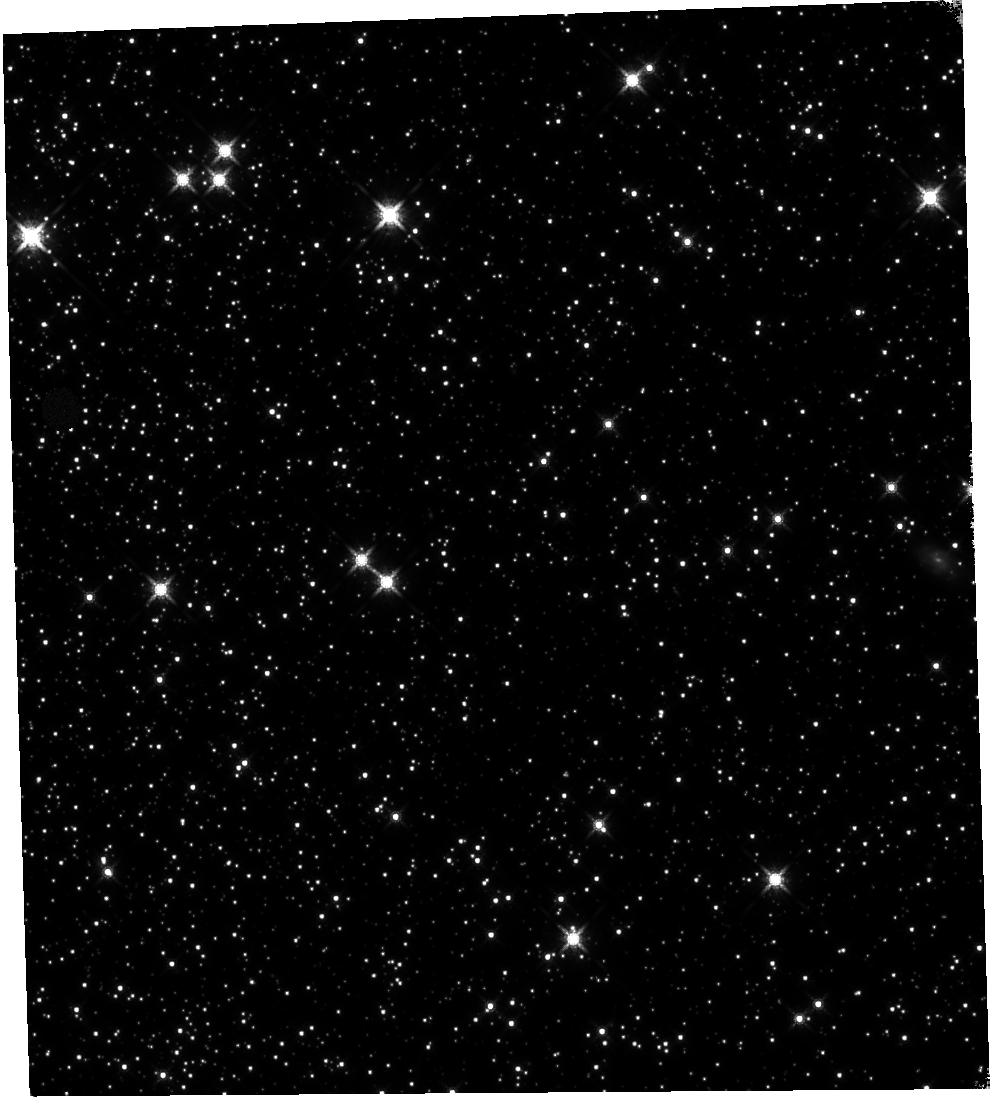
Target: 47TUC. Instrument: WFC3/IR. Filter: F160W. Exposure: 59 min. Observation ID: hst_11931_09_wfc3_ir_f160w_ibbw09

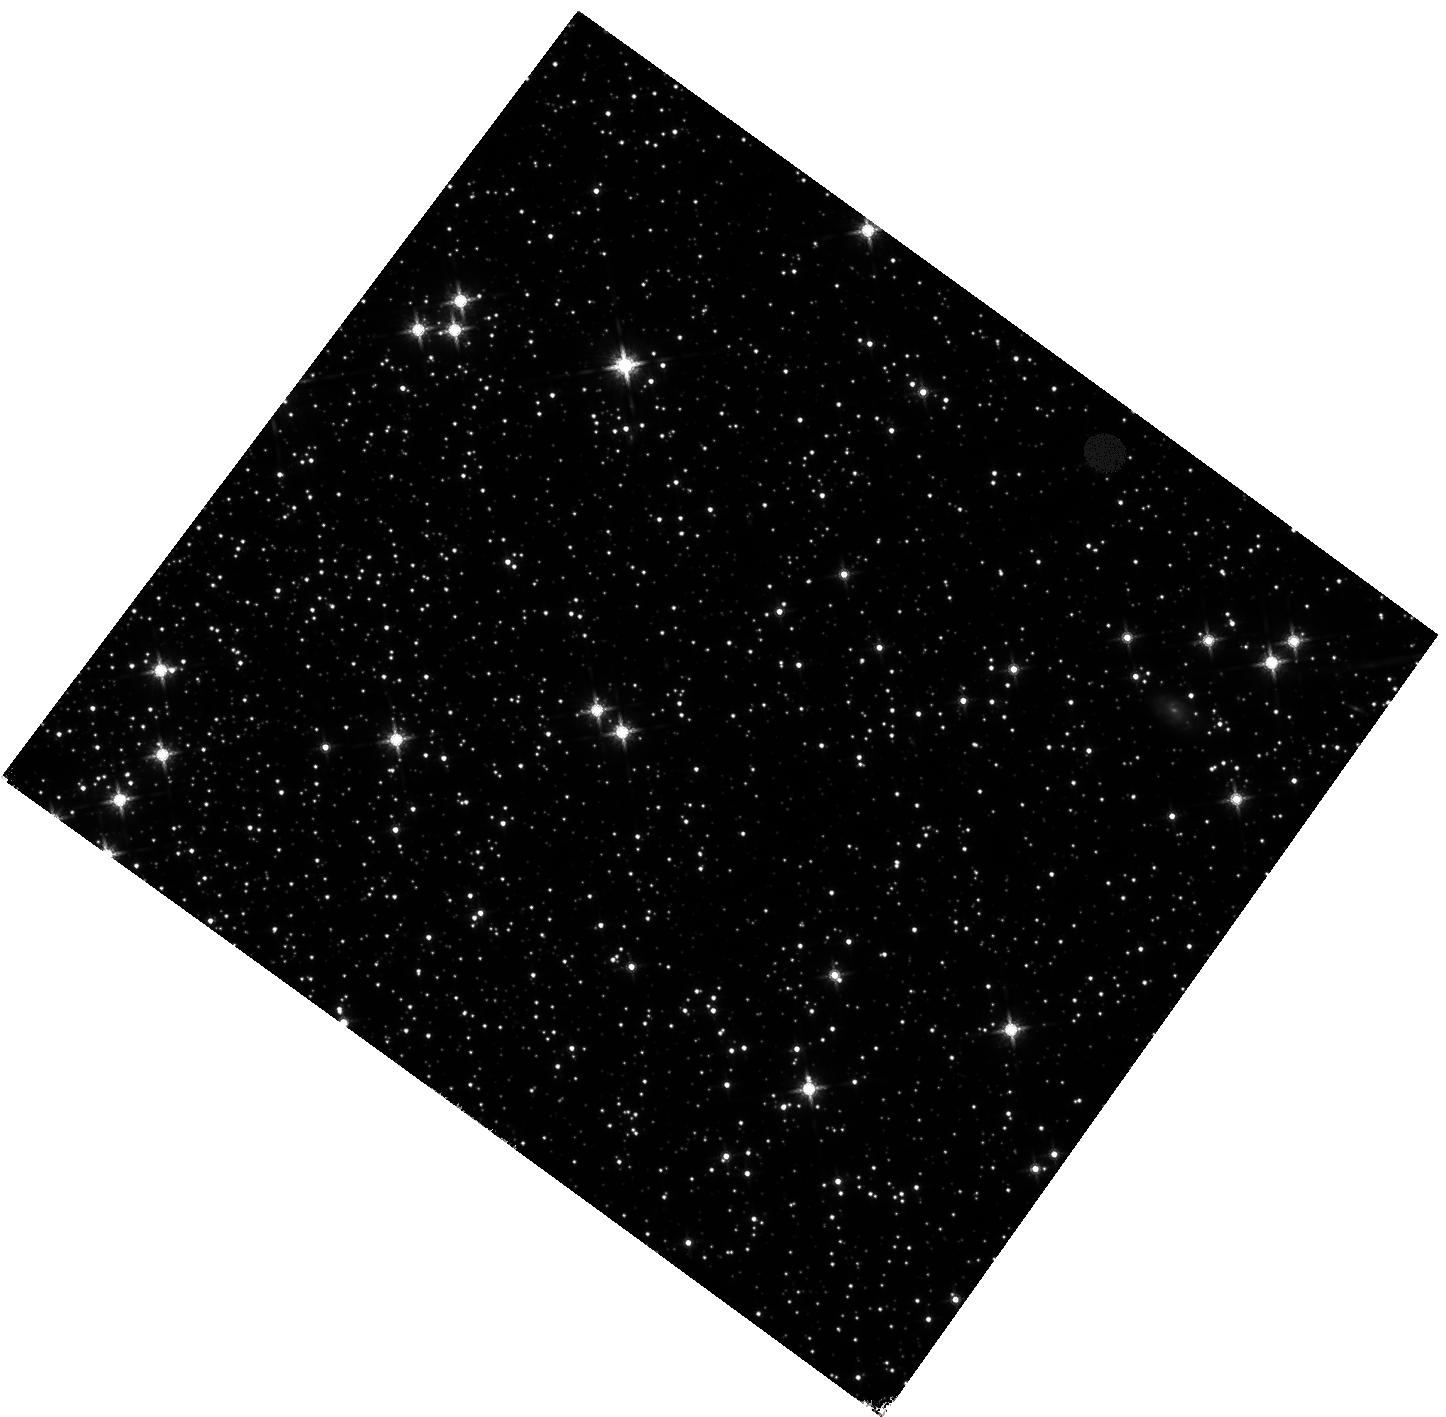
Target: 47TUC. Instrument: WFC3/IR. Filter: F160W. Exposure: 59 min. Observation ID: hst_11931_08_wfc3_ir_f160w_ibbw08

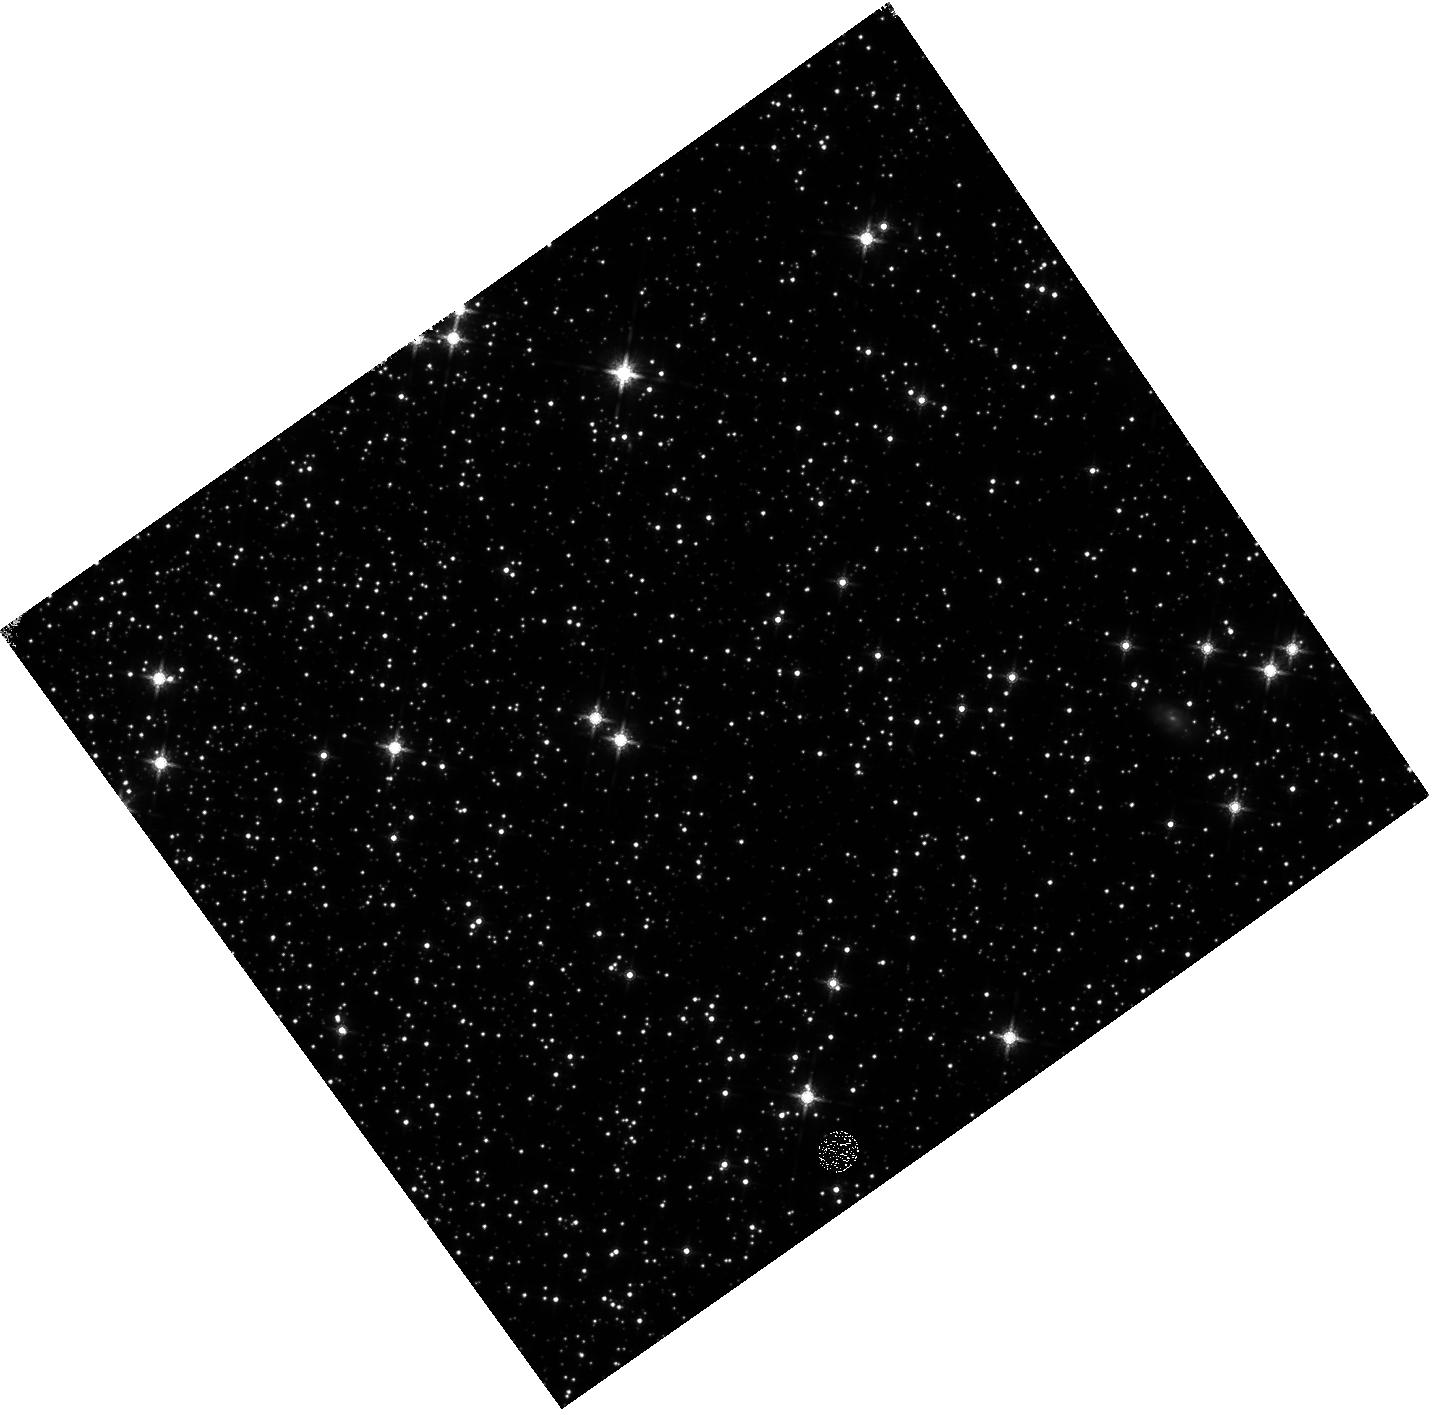
Target: 47TUC. Instrument: WFC3/IR. Filter: F160W. Exposure: 59 min. Observation ID: hst_11931_04_wfc3_ir_f160w_ibbw04

IR Signal Non-Linearity Calibration (PI: Hilbert, Bryan)

These observations will be used to quantify the non-linear signal behavior of the IR channel, as well as to create the IR channel non-linearity calibration reference file. The non-linearity behavior of each pixel in the detector will be investigated through the use of flat fields, while the photometric behavior of point sources will be studied using observations of 47 Tuc.